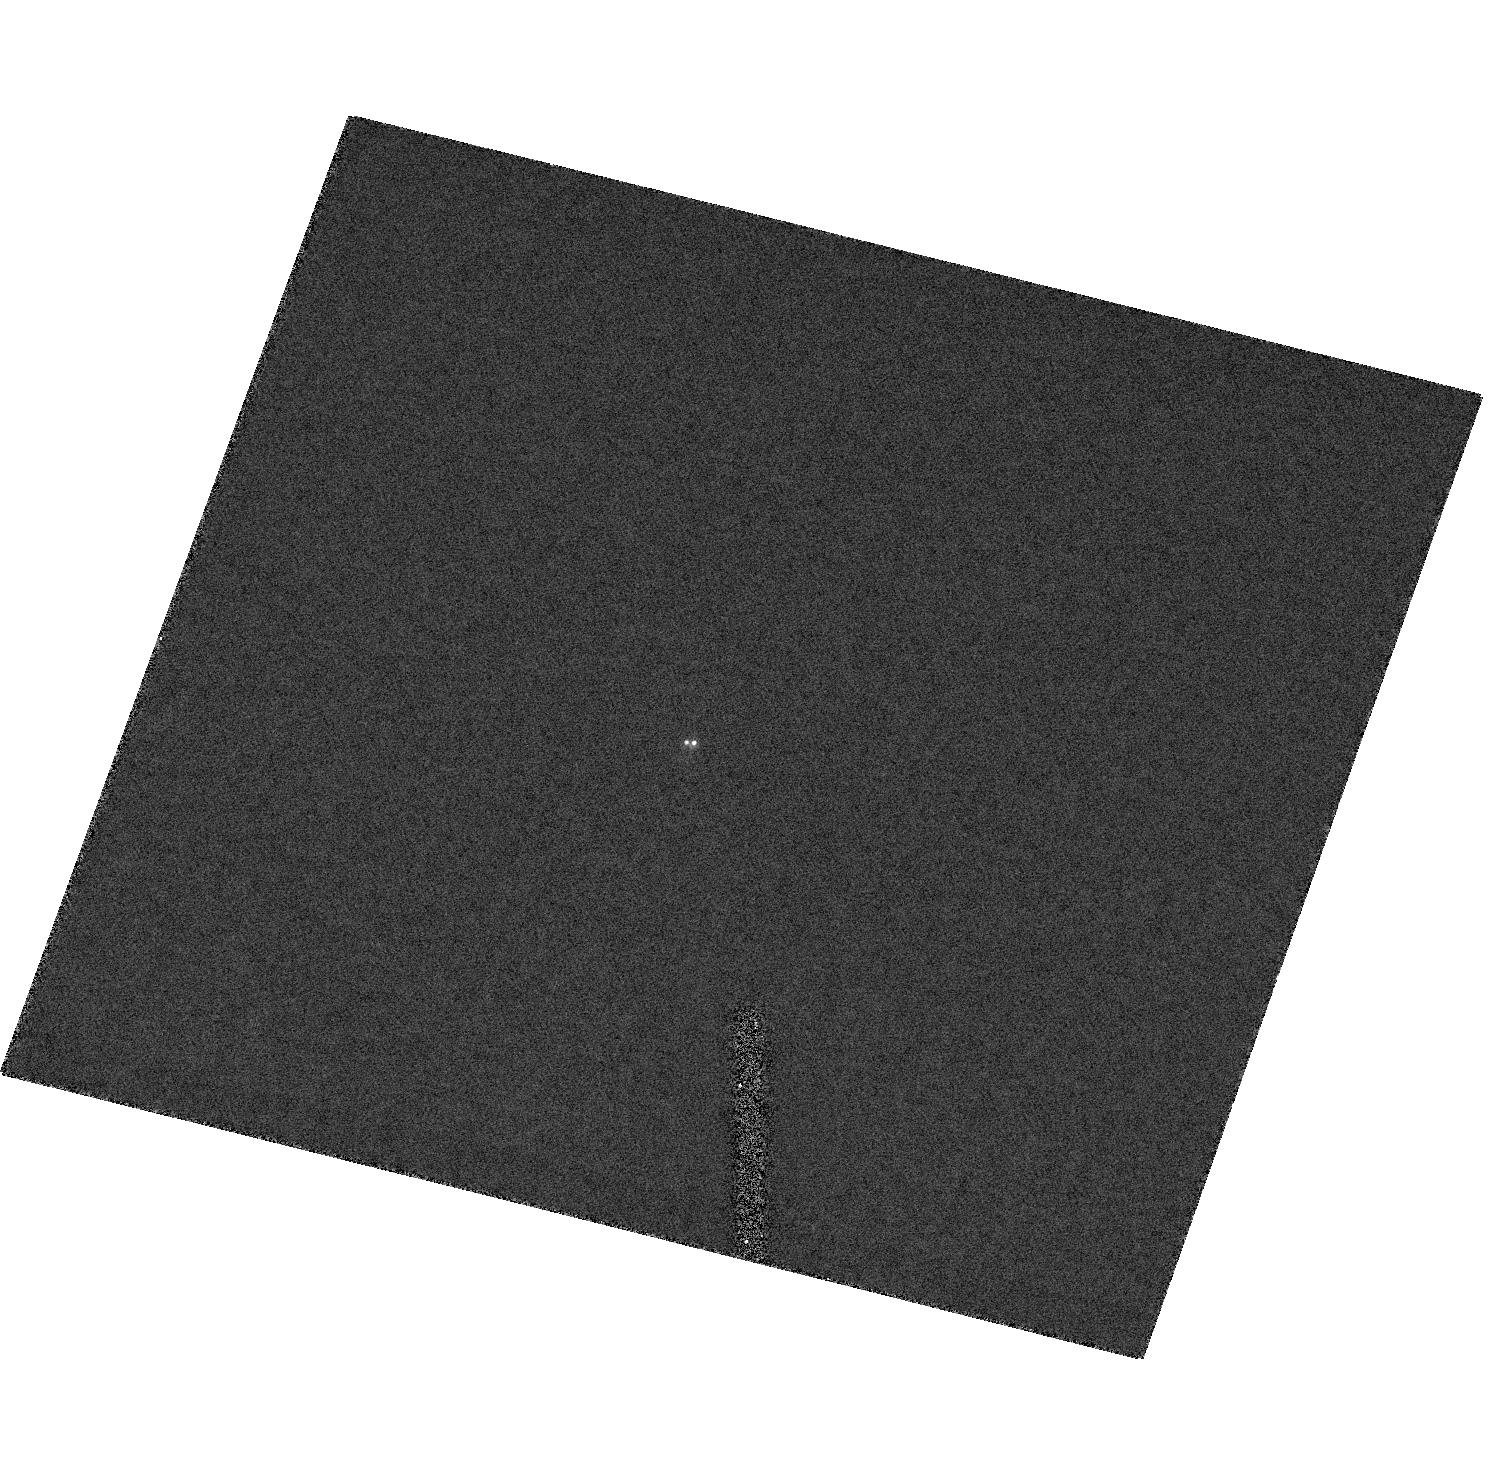
Target: 2MASSWJ17281150+3948593
Instrument: ACS/HRC
Filter: F814W
Exposure: 3 min
Observation ID: hst_10559_07_acs_hrc_f814w_j9c607

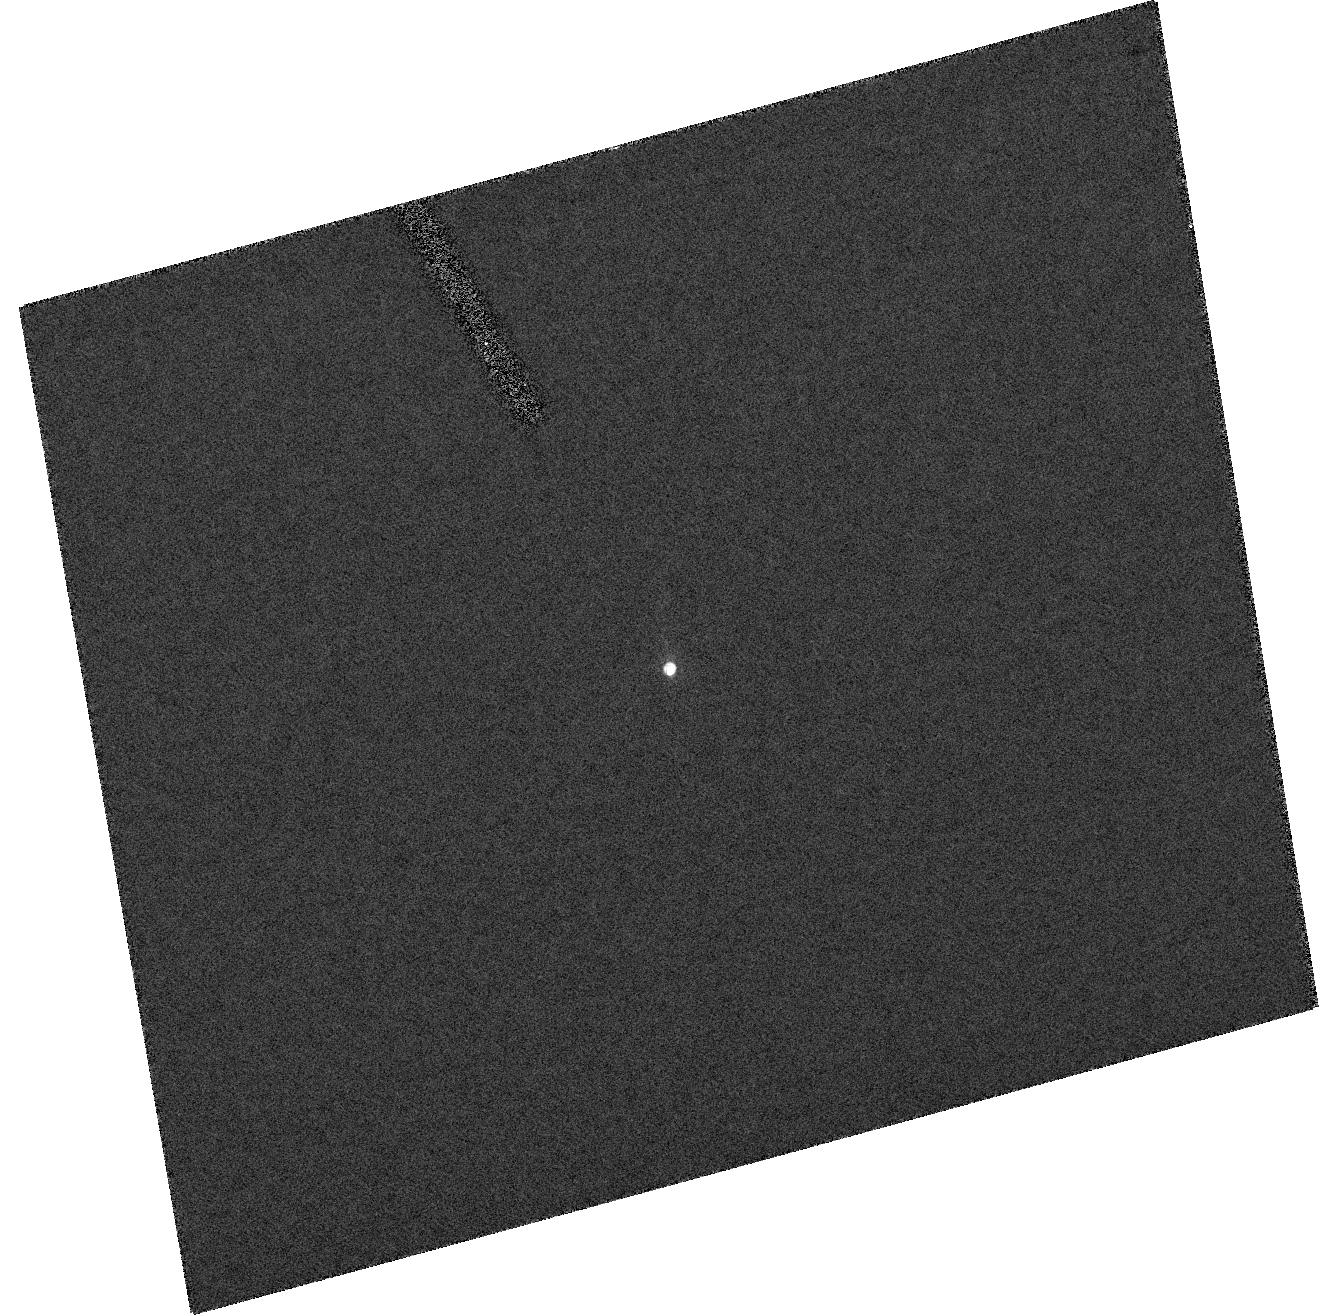
Target: DENIS-PJ0357269-441730
Instrument: ACS/HRC
Filter: F814W
Exposure: 3 min
Observation ID: hst_10559_09_acs_hrc_f814w_j9c609

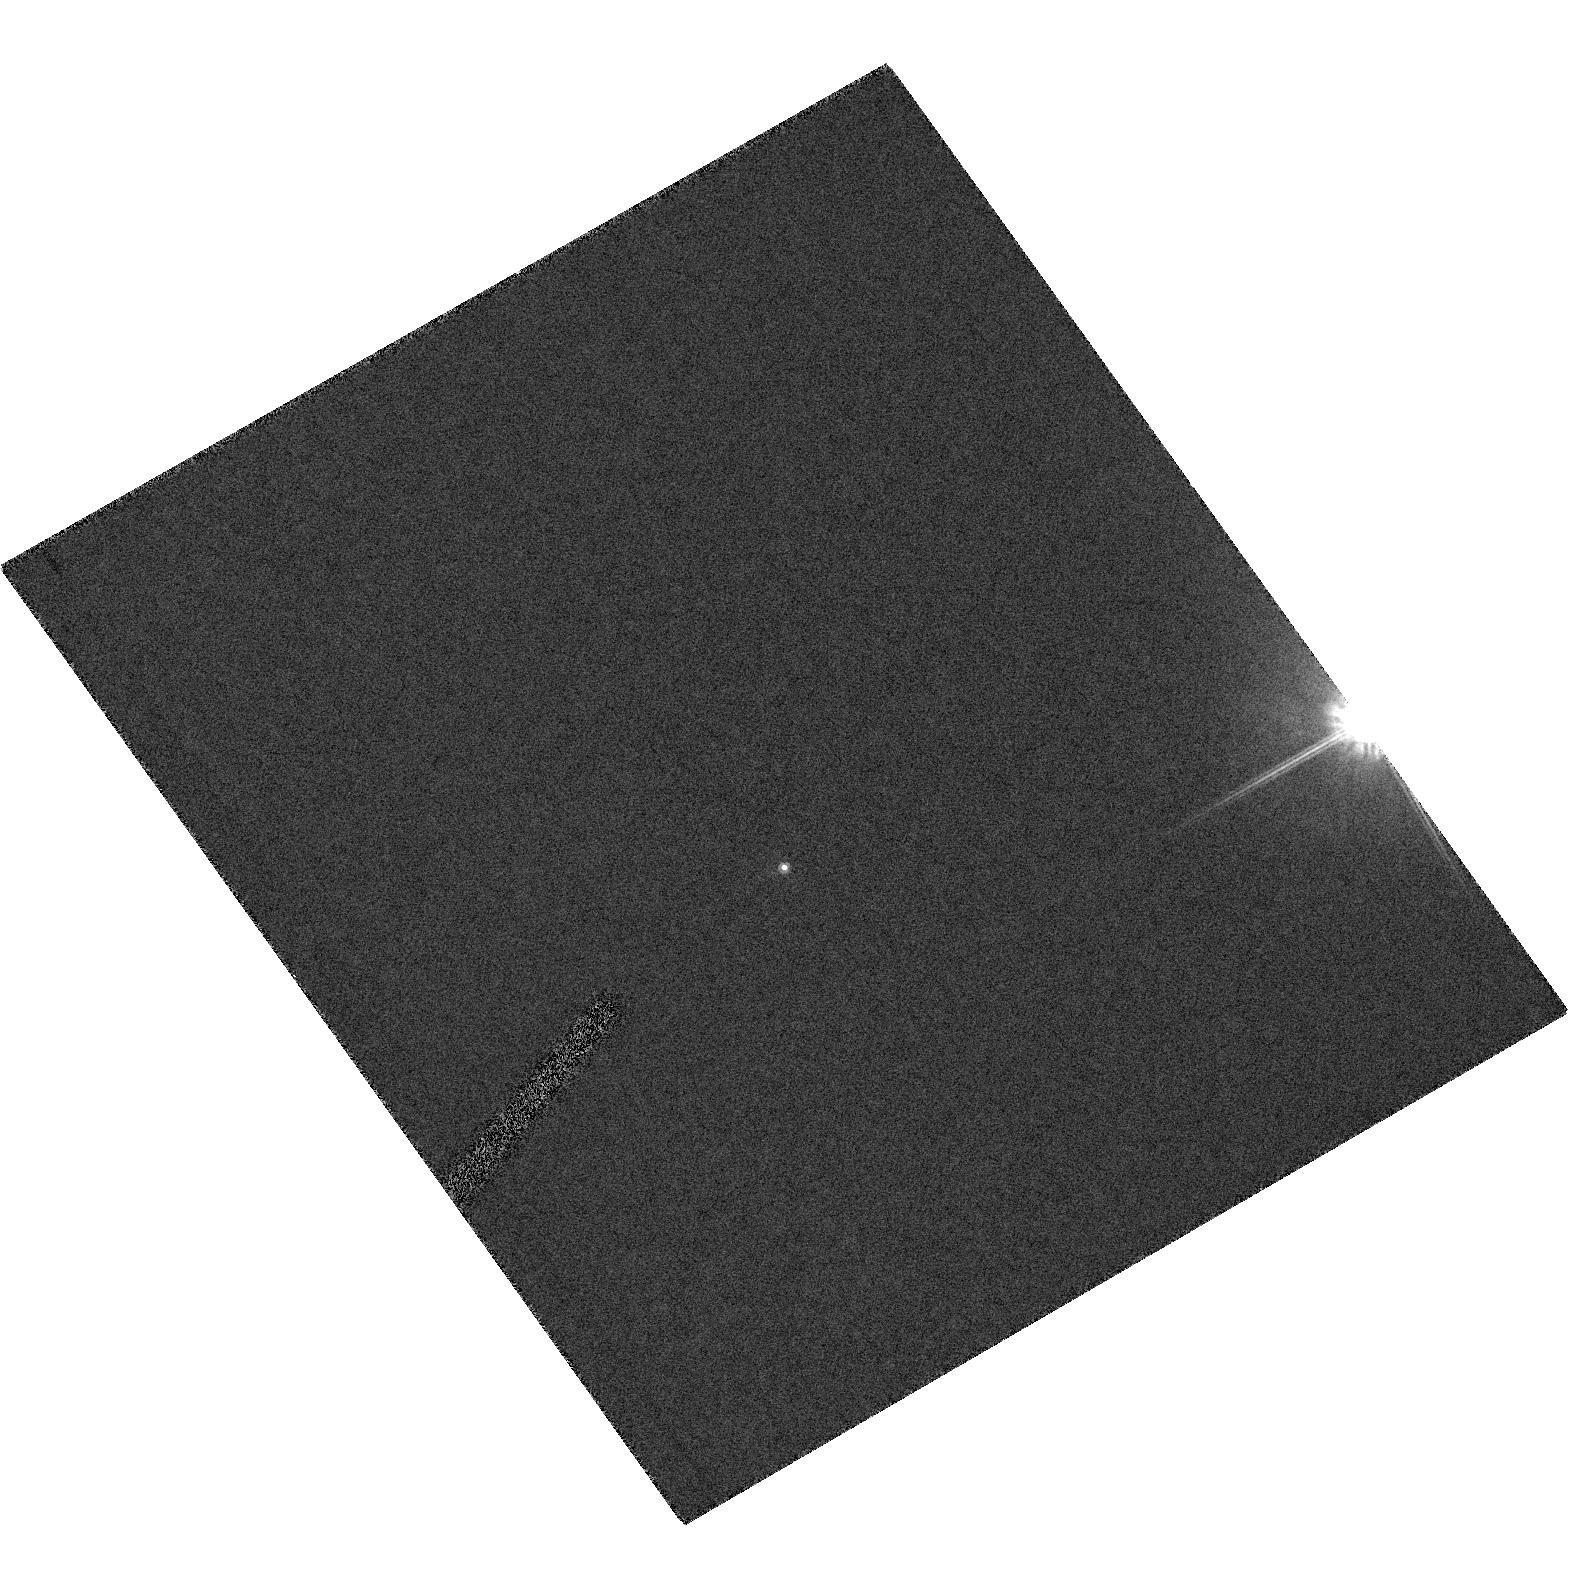
Target: 2MASSWJ09201223+3517429
Instrument: ACS/HRC
Filter: F814W
Exposure: 3 min
Observation ID: hst_10559_23_acs_hrc_f814w_j9c623

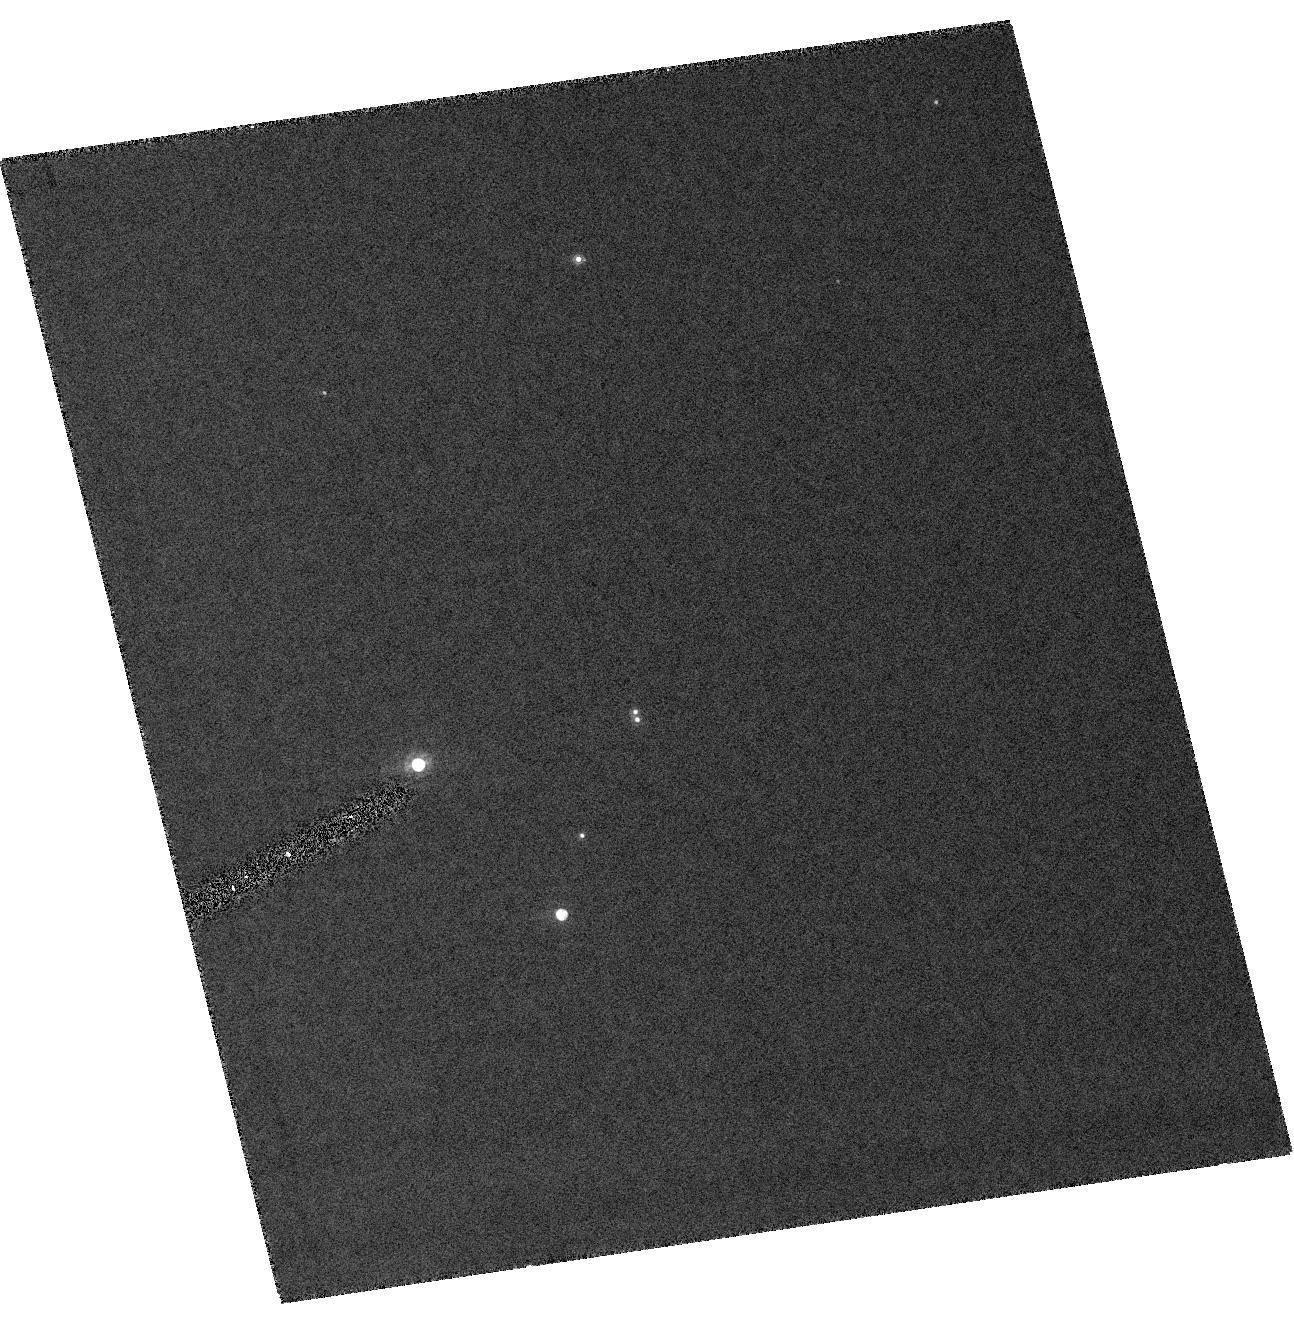
Target: 2MASSWJ15344984-2952274
Instrument: ACS/HRC
Filter: F814W
Exposure: 3 min
Observation ID: hst_10559_10_acs_hrc_f814w_j9c610

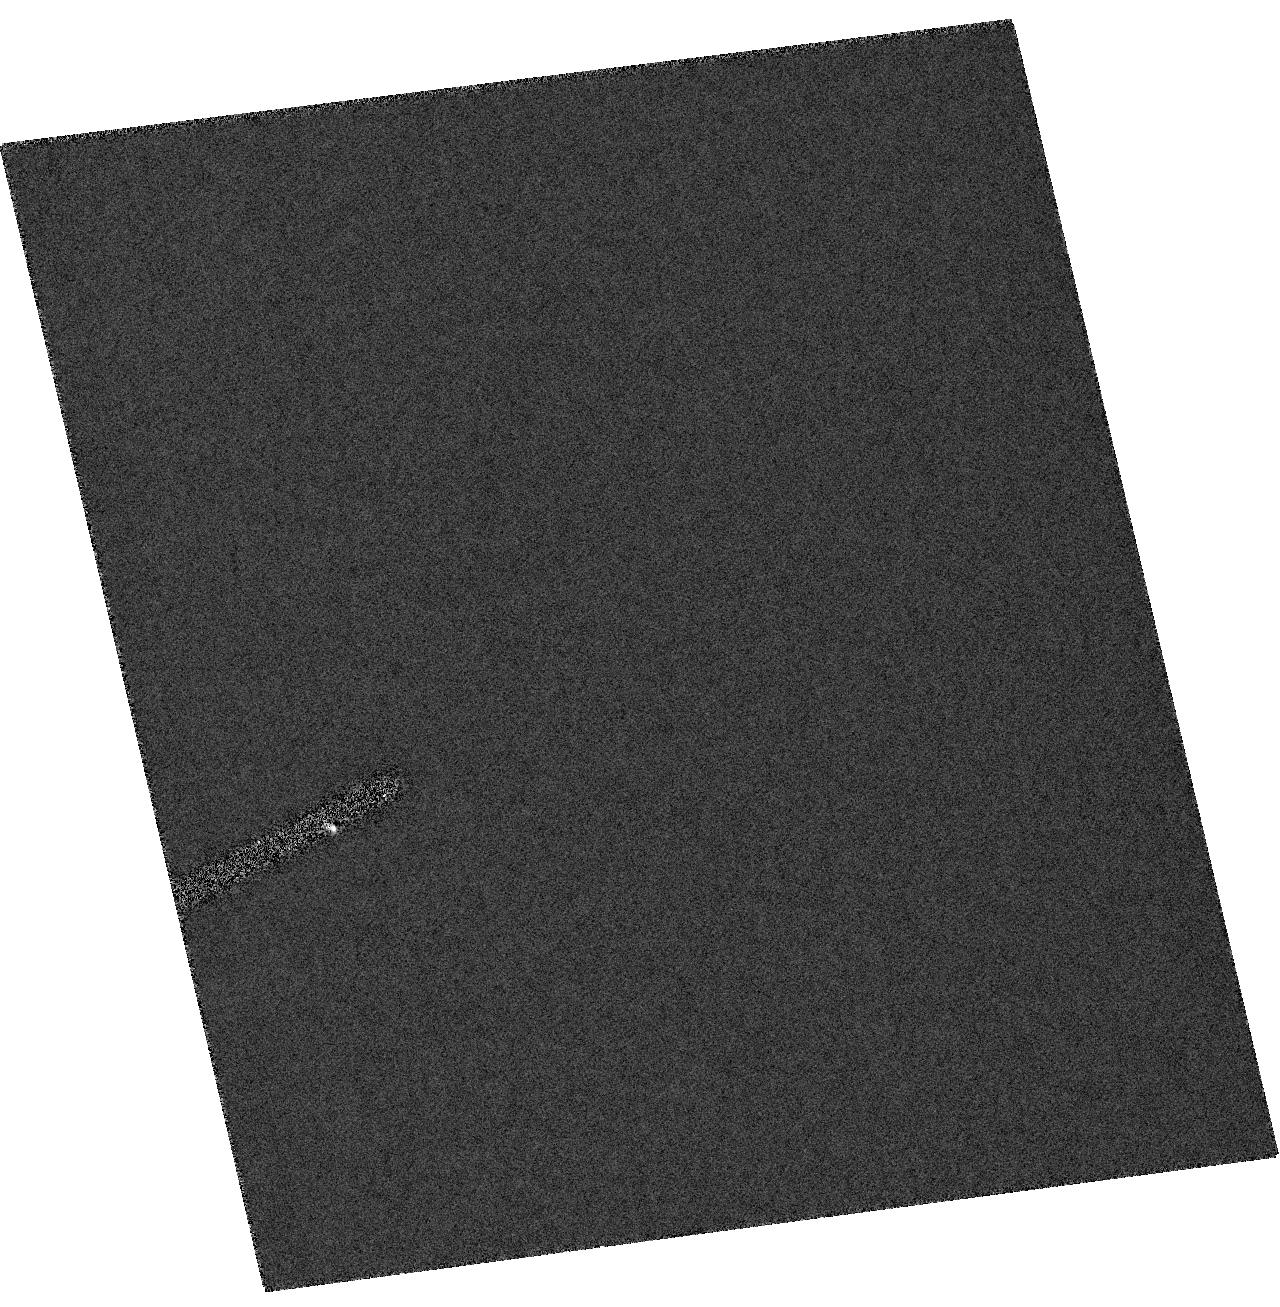
Target: DENIS-PJ020529.0-115925
Instrument: ACS/HRC
Filter: F814W
Exposure: 2 min
Observation ID: hst_10559_01_acs_hrc_f814w_j9c601

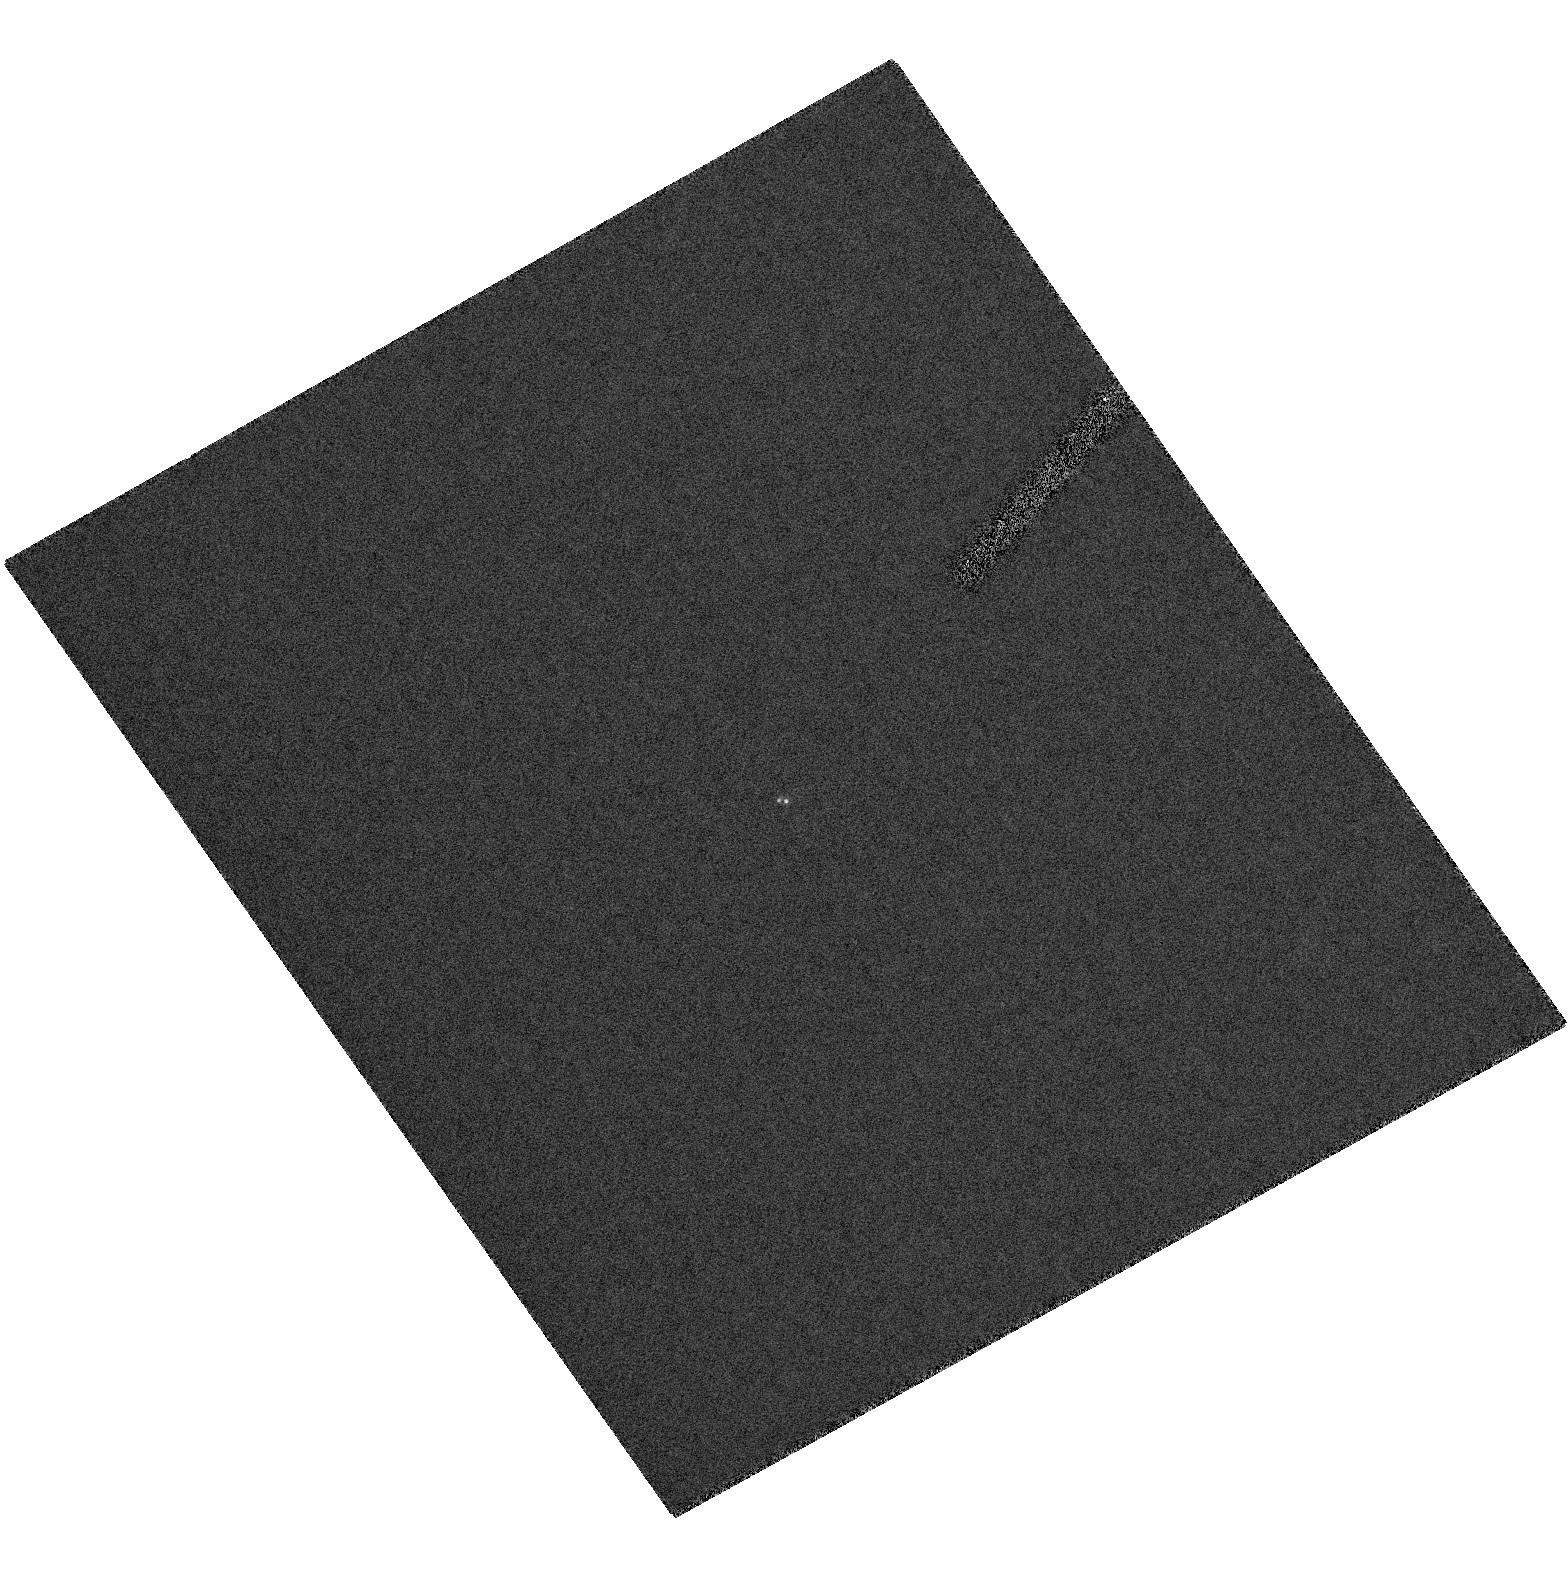
Target: 2MASSWJ17281150+3948593
Instrument: ACS/HRC
Filter: F814W
Exposure: 2 min
Observation ID: hst_10559_05_acs_hrc_f814w_j9c605

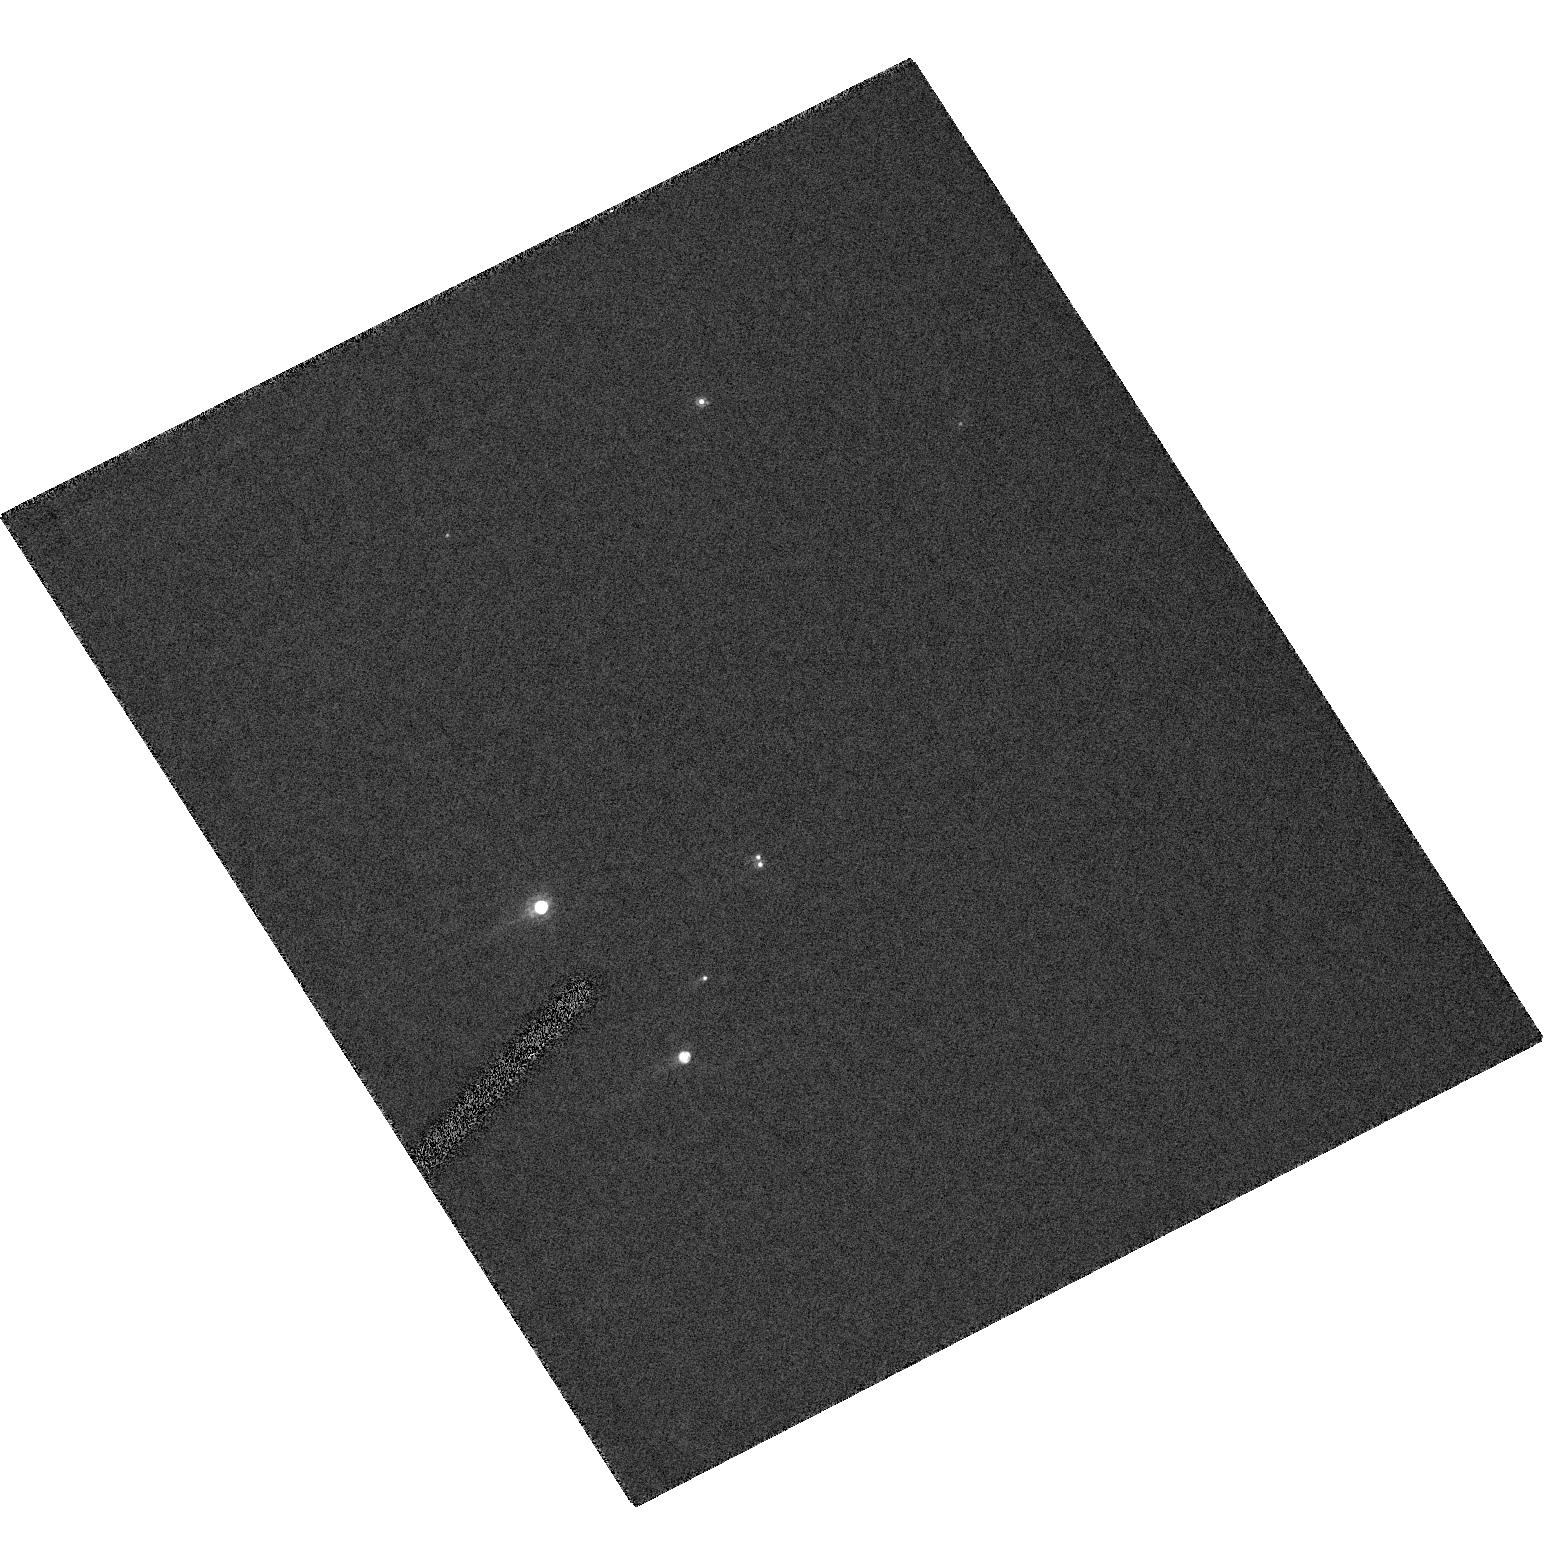
Target: 2MASSWJ15344984-2952274
Instrument: ACS/HRC
Filter: F814W
Exposure: 3 min
Observation ID: hst_10559_11_acs_hrc_f814w_j9c611

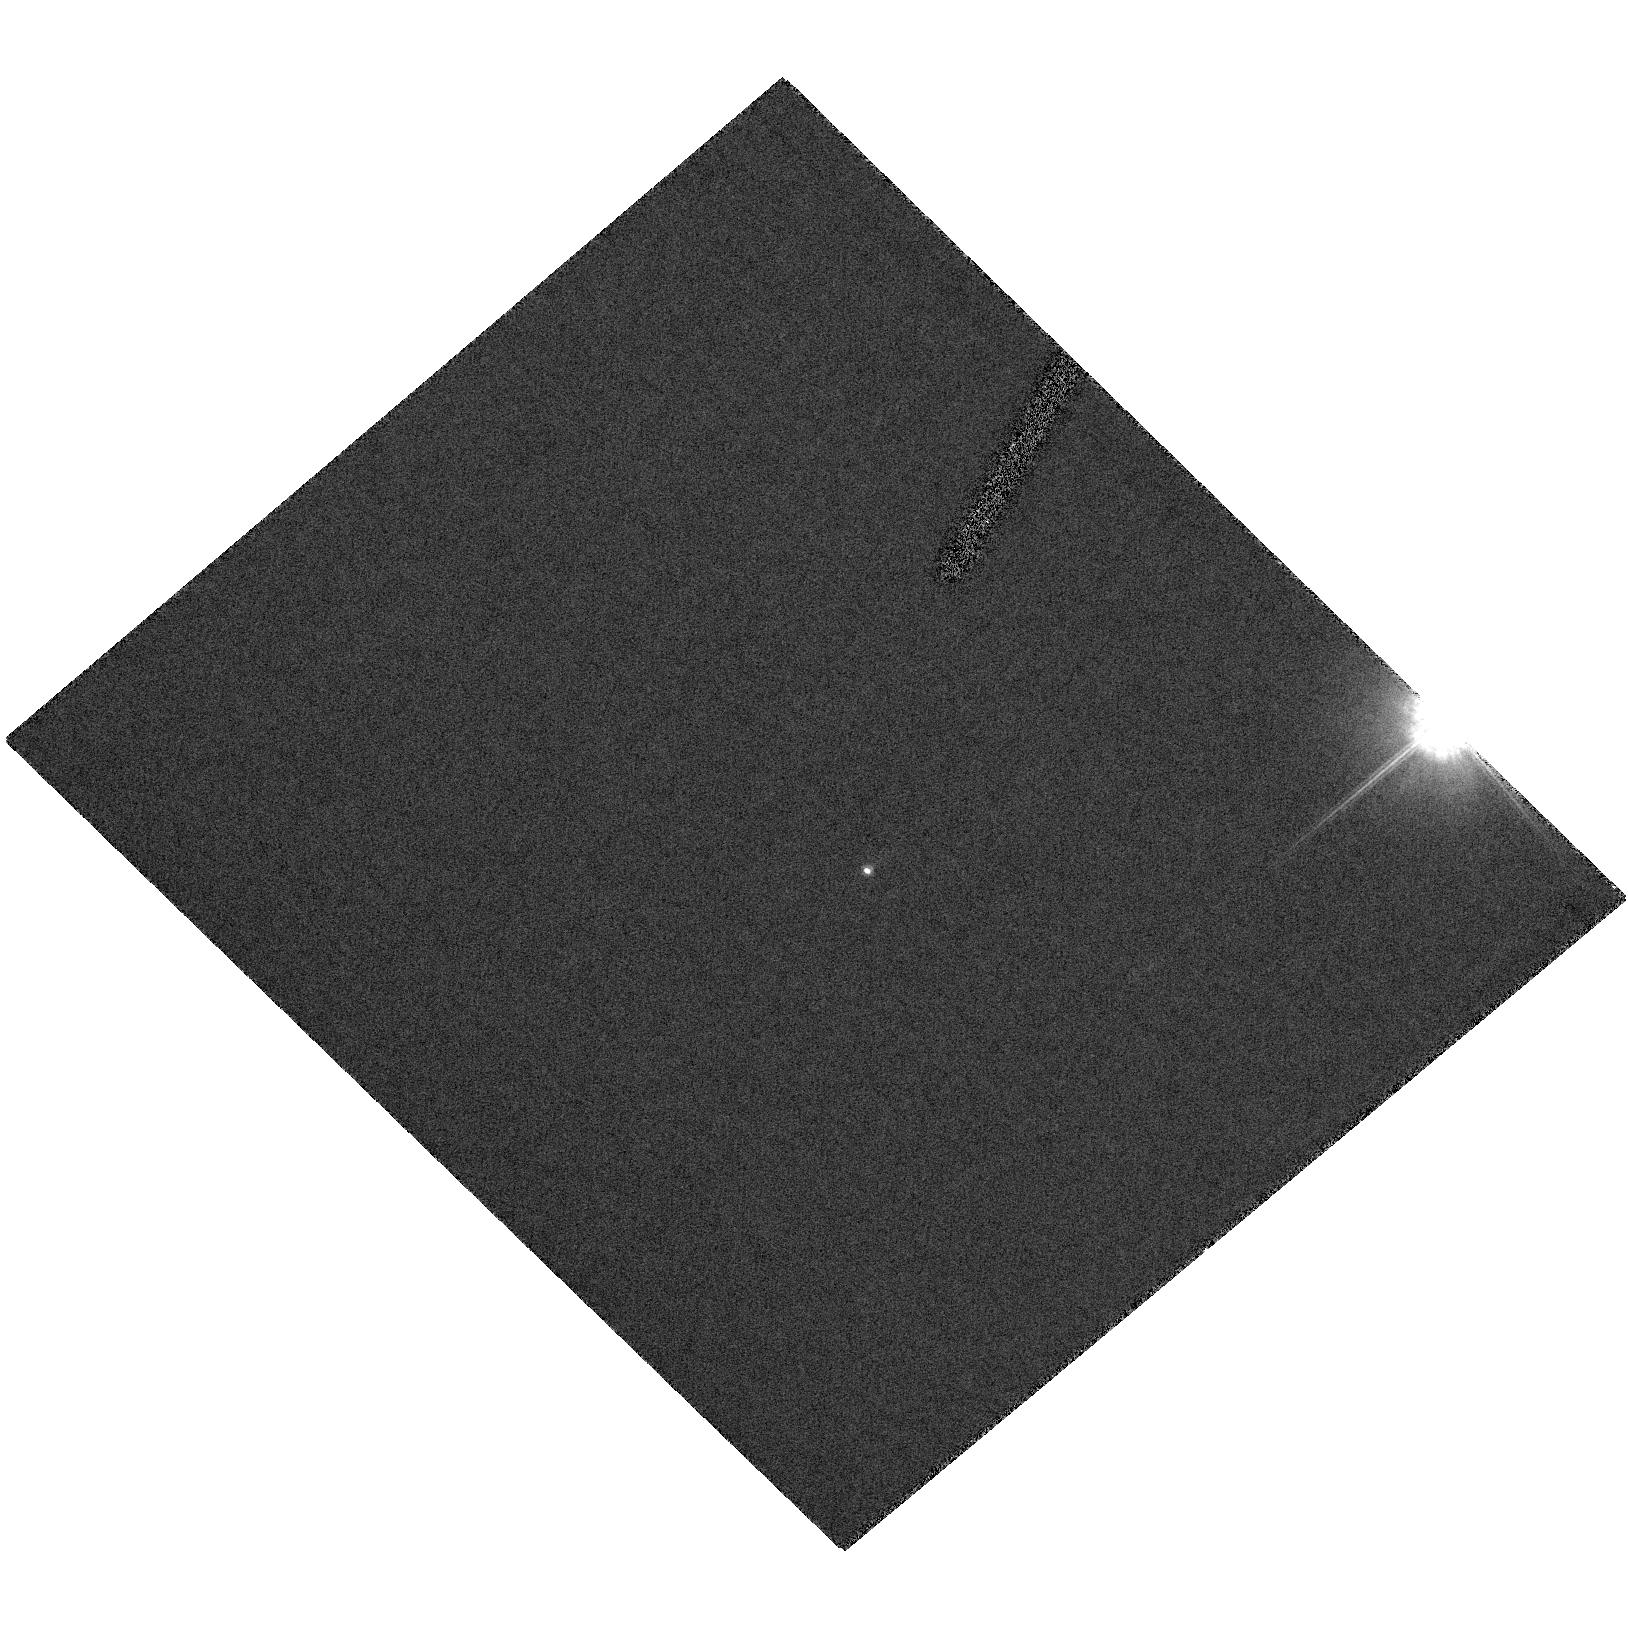
Target: 2MASSWJ09201223+3517429
Instrument: ACS/HRC
Filter: F814W
Exposure: 3 min
Observation ID: hst_10559_04_acs_hrc_f814w_j9c604

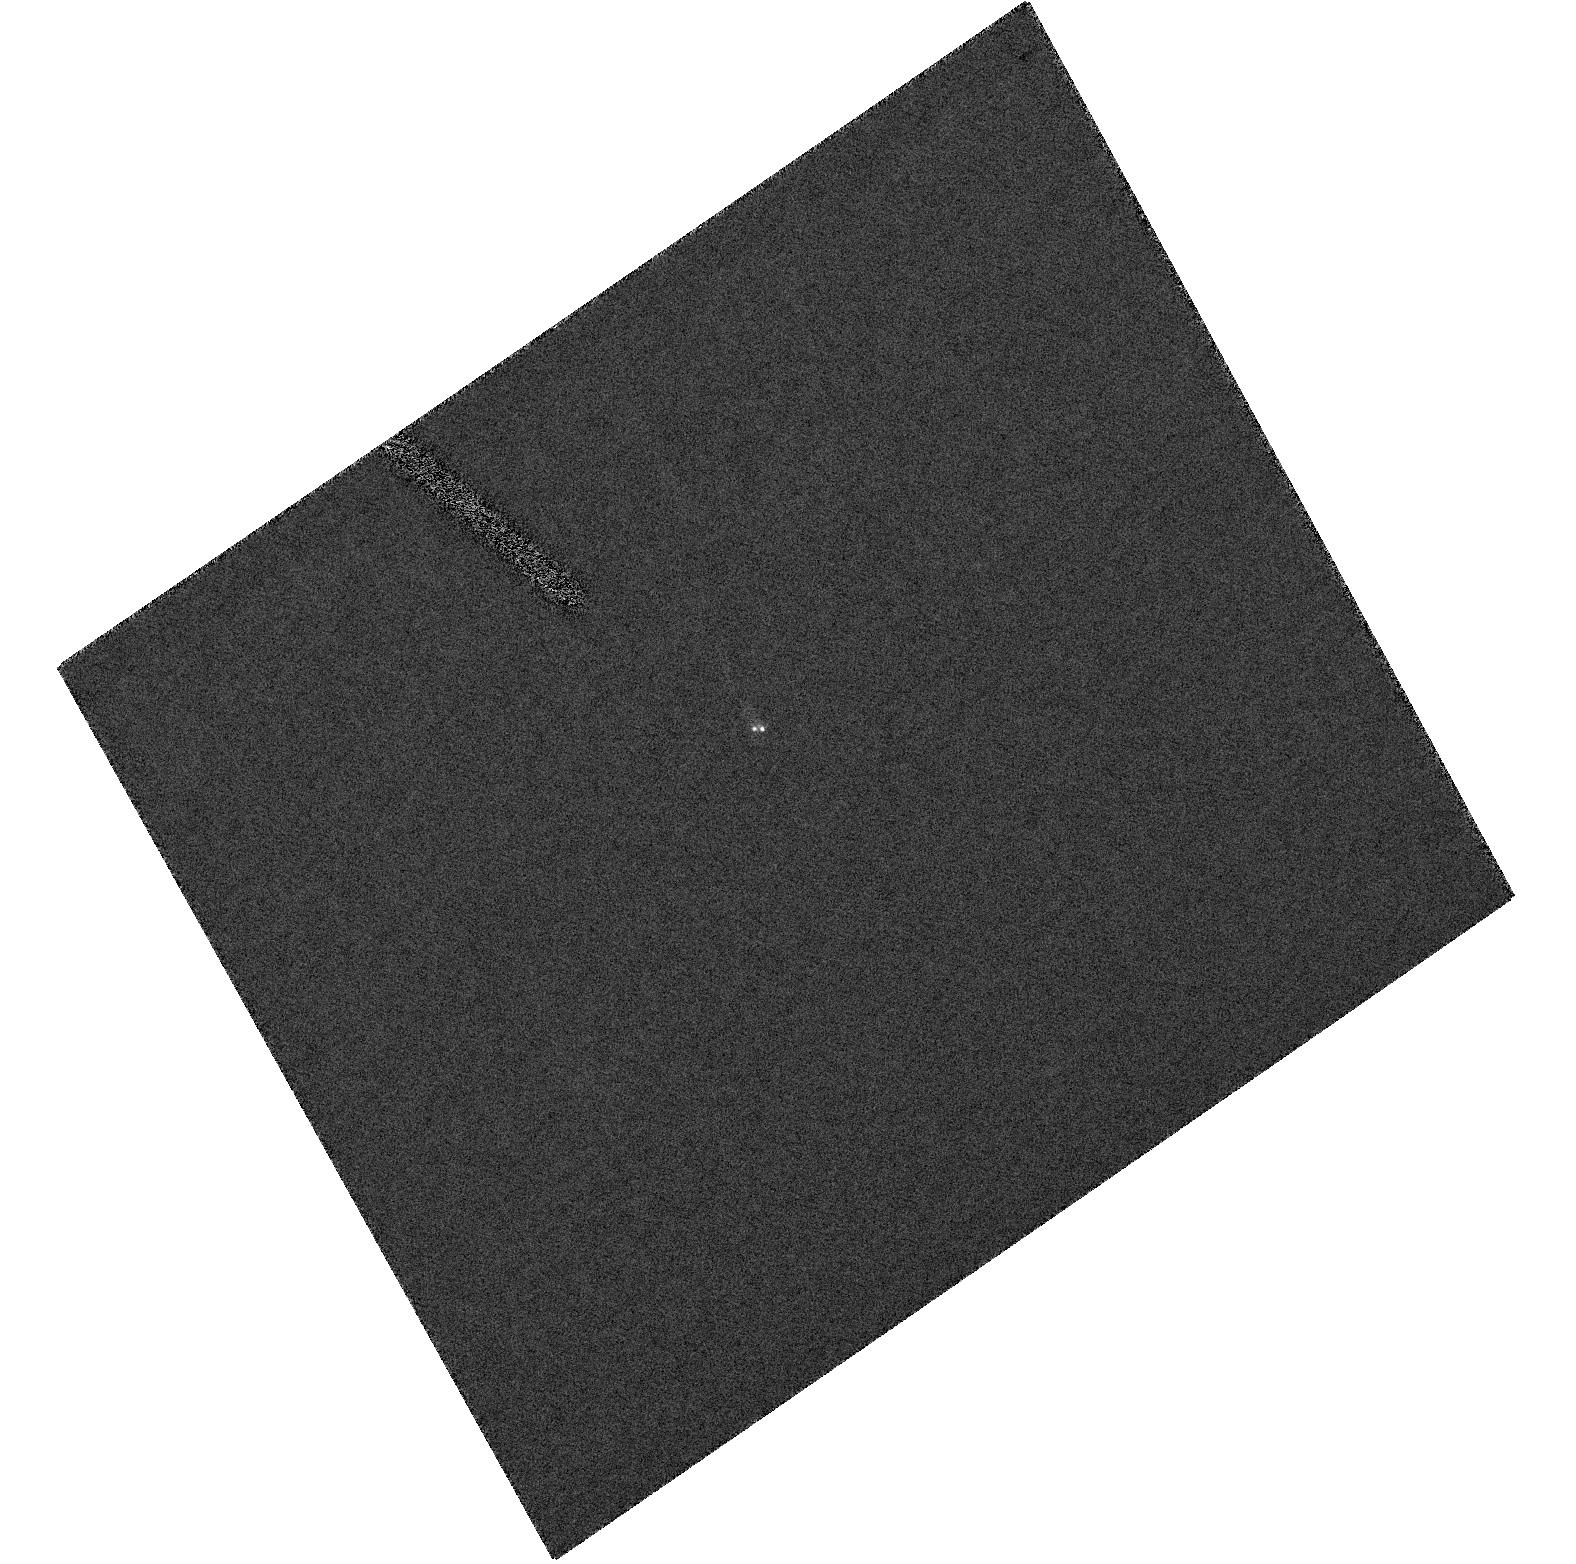
Target: 2MASSWJ17281150+3948593
Instrument: ACS/HRC
Filter: F814W
Exposure: 3 min
Observation ID: hst_10559_06_acs_hrc_f814w_j9c606

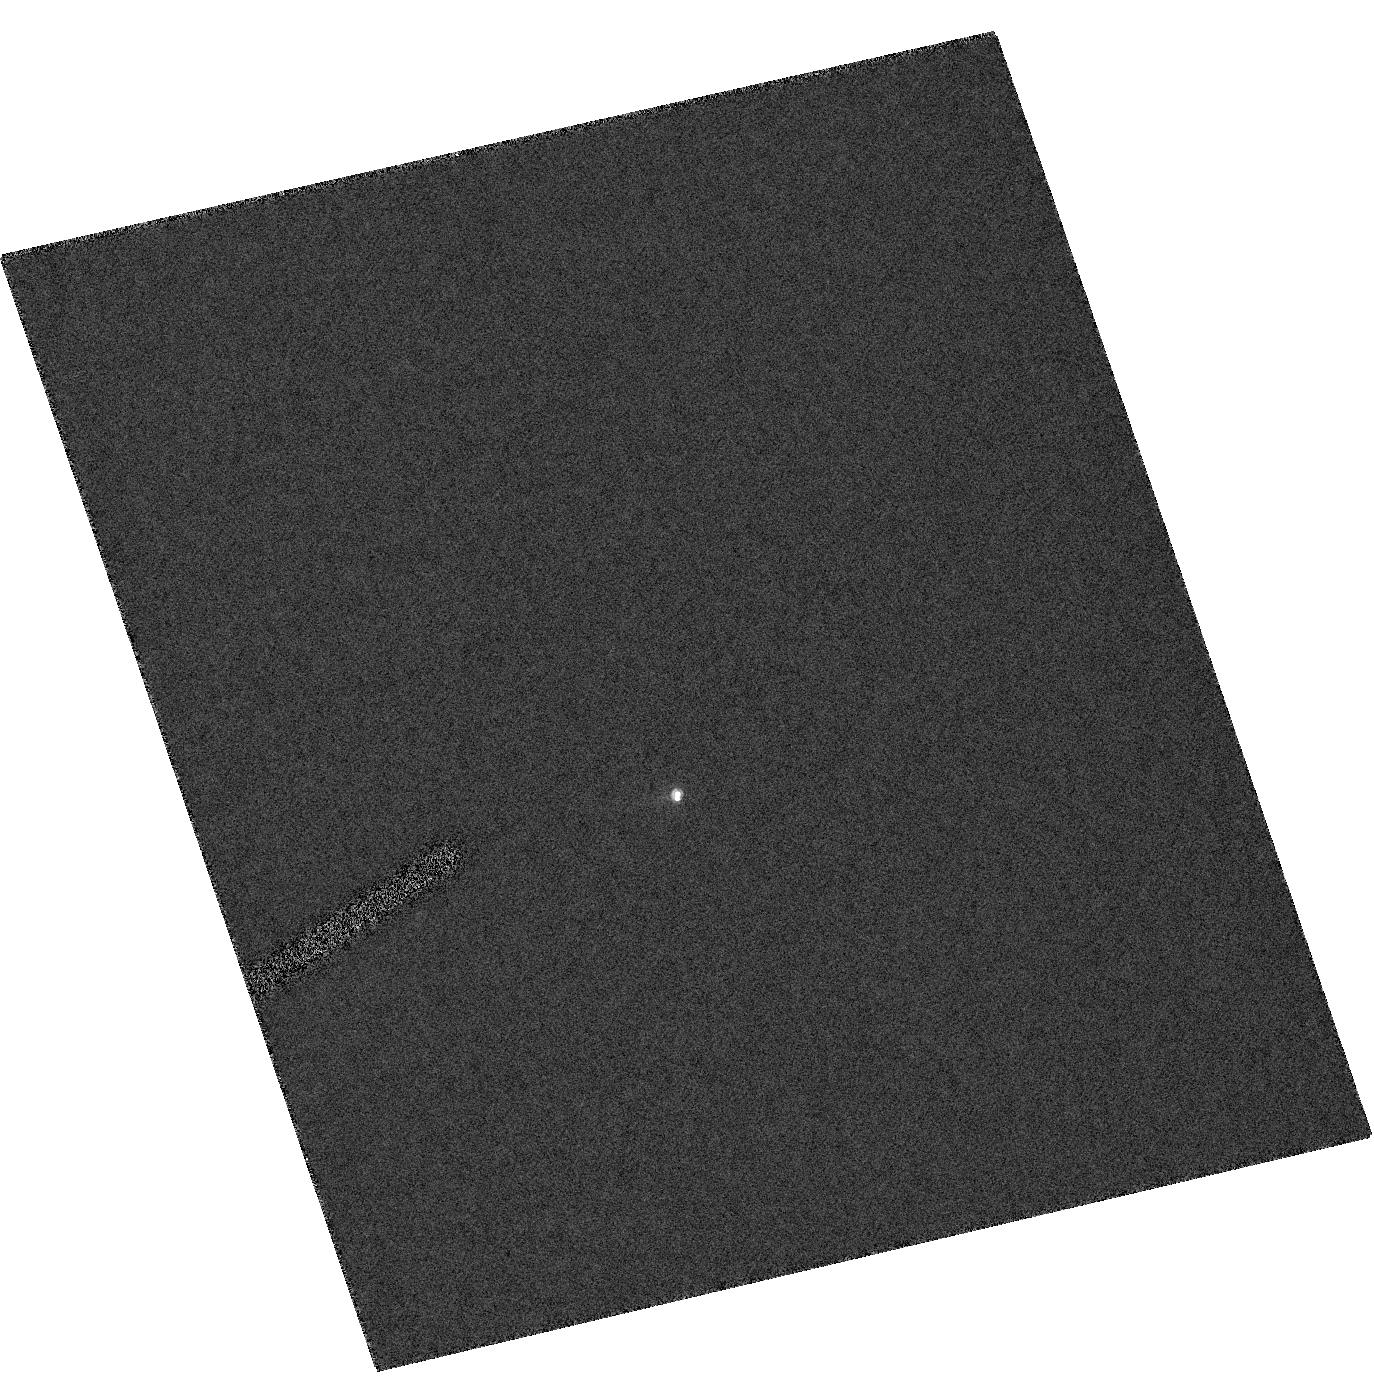
Target: DENIS-PJ0357269-441730
Instrument: ACS/HRC
Filter: F814W
Exposure: 2 min
Observation ID: hst_10559_08_acs_hrc_f814w_j9c608

Astrometric monitoring of binary L and T dwarfs (PI: Bouy, Herve)

We propose to obtain high angular resolution ACS images of five binary L and T dwarfs in order to determine their orbital parameters and dynamical masses, and directly constrain the evolutionary models of ultracool and substellar objects. The binaries have estimated periods ranging between 5 and 14 years. All of them have already been resolved at least twice (sometimes more) using HST, providing first and second epochs measurements. We propose to obtain two more ACS imaging observations separated by 9 to 12 months during cycle 14. The expected period coverage should therefore range between 35% and 117%, allowing us to compute precise orbital parameters and masses. Our sample is large enough and covers a sufficiently wide range of spectral types (from L3 to T5.5) to allow us to obtain strong constraints the evolutionnary models.